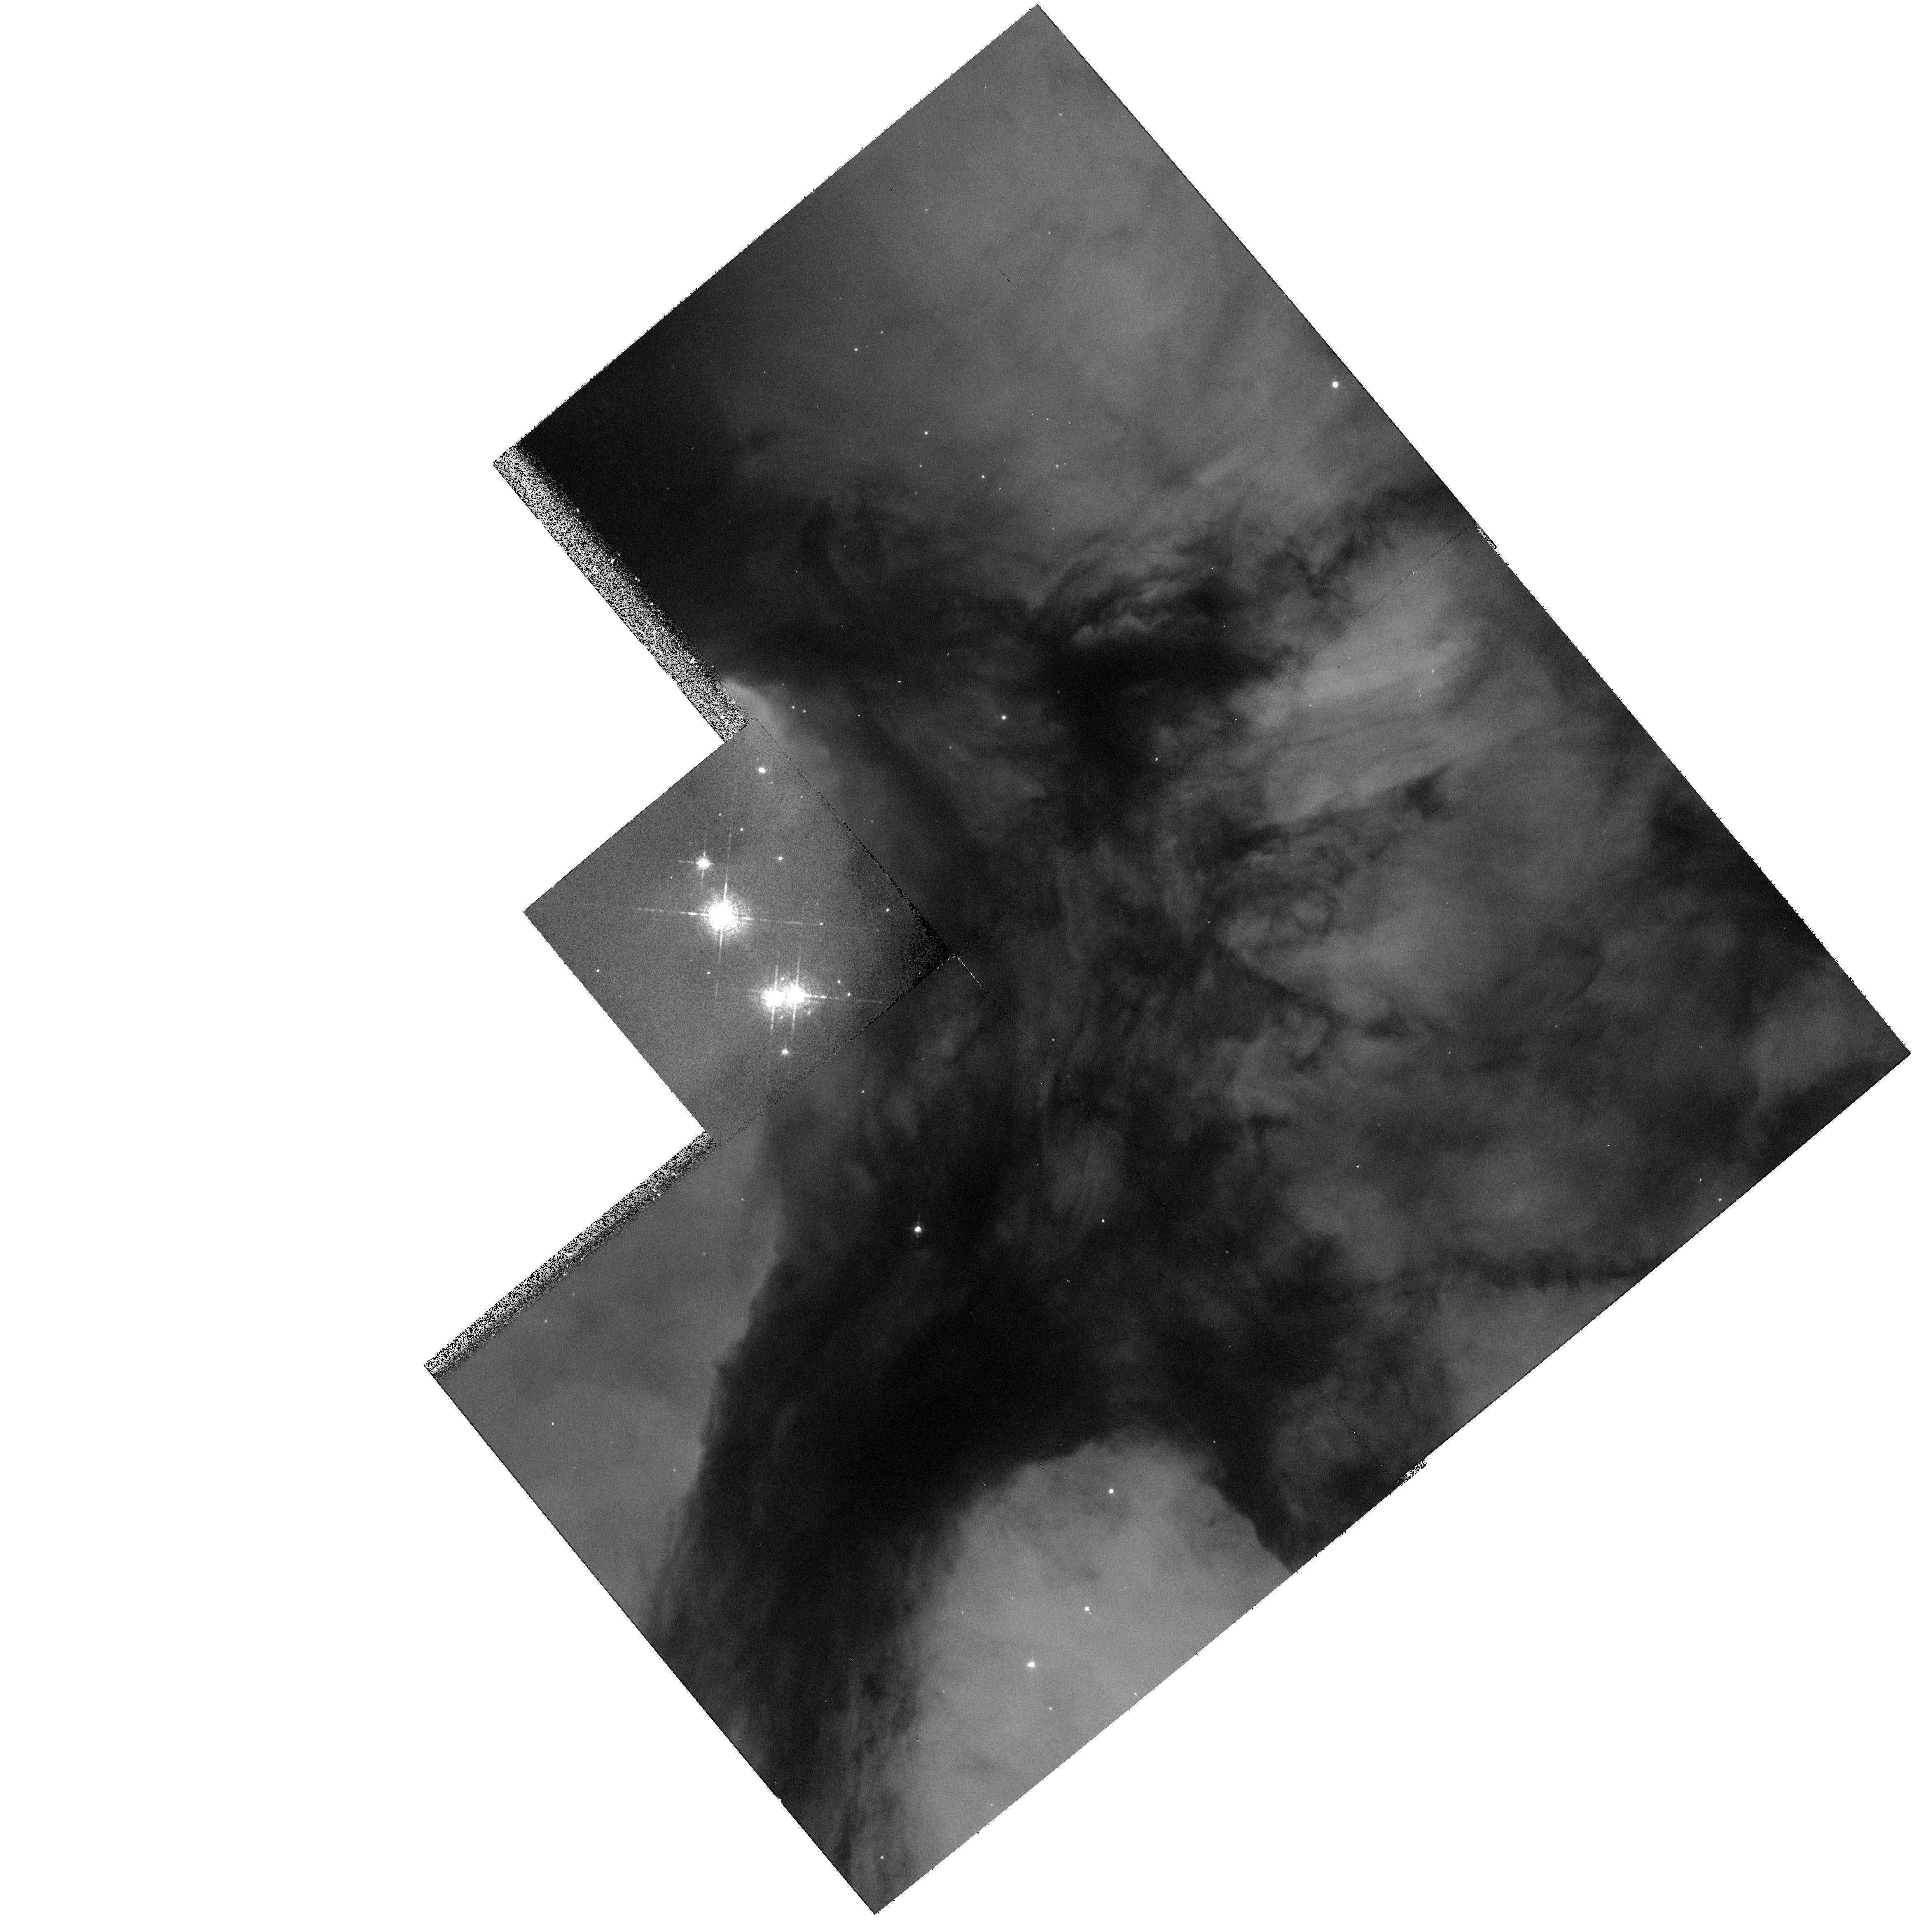
Target: HD164492A. Instrument: WFPC2/PC. Filter: F656N. Exposure: 7 min. Observation ID: hst_9104_10_wfpc2_pc_f656n_u6ds10

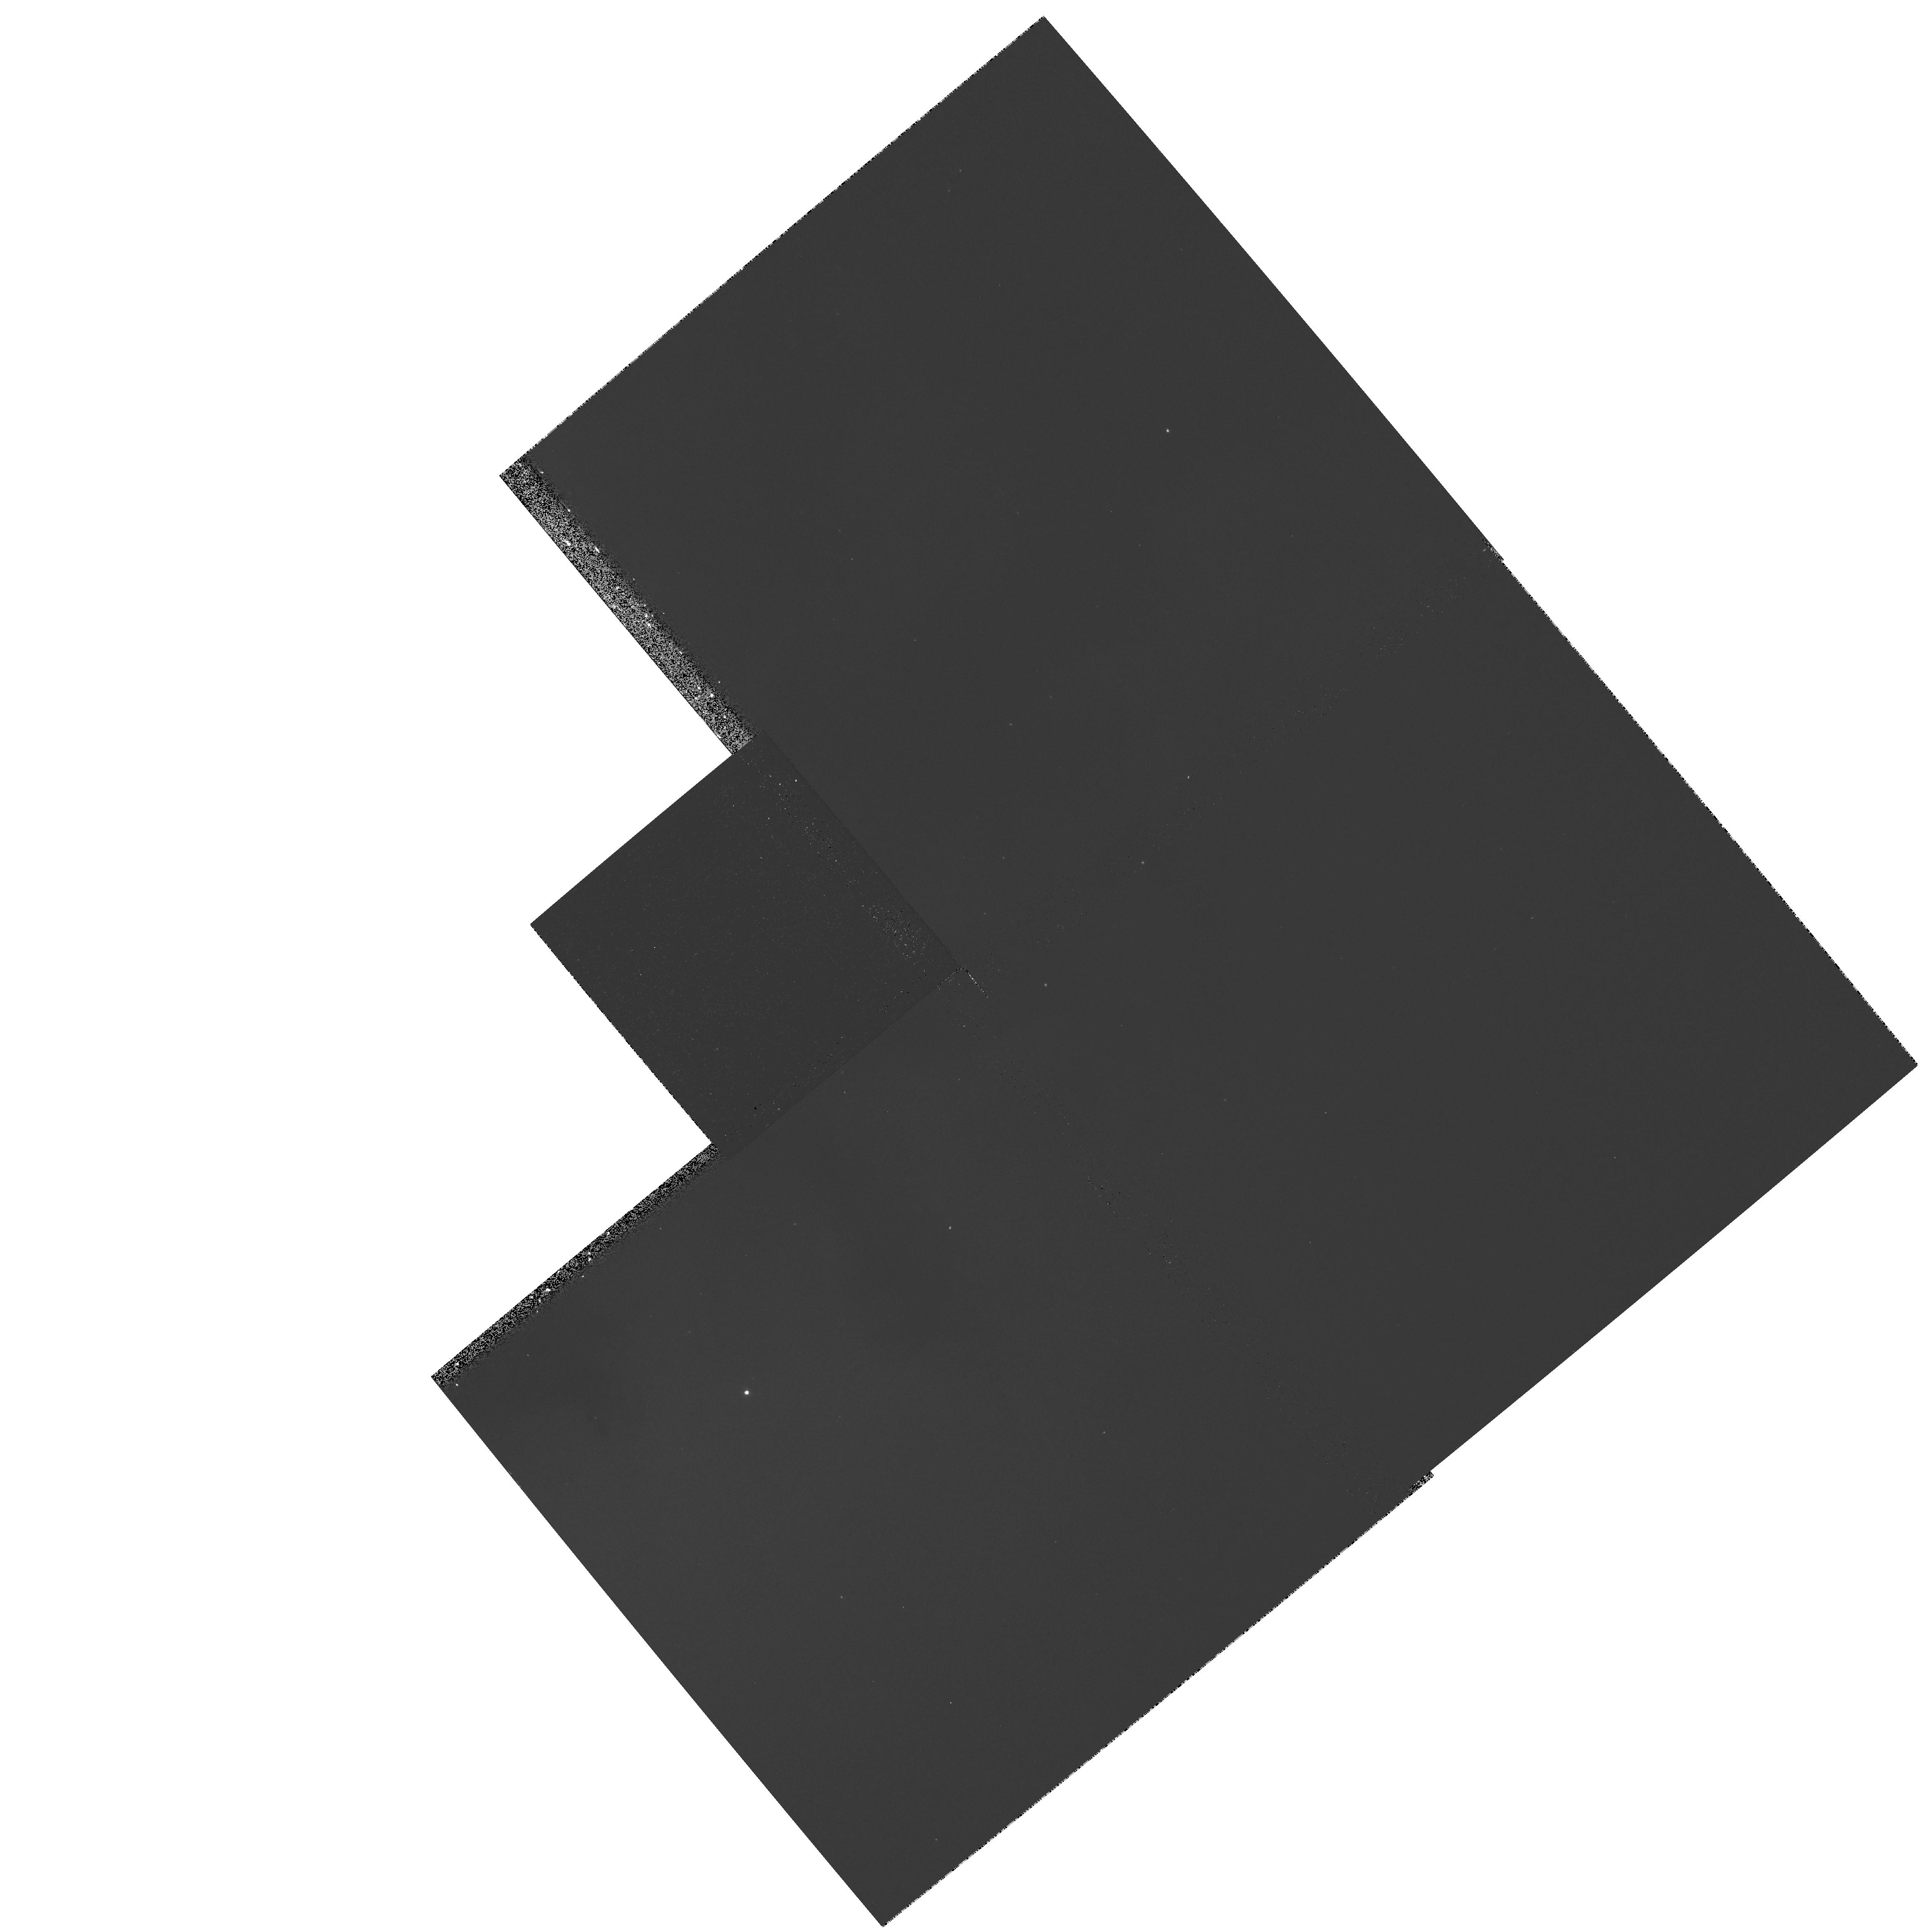
Target: M20-SW. Instrument: WFPC2/PC. Filter: F502N. Exposure: 9 min. Observation ID: hst_9104_13_wfpc2_pc_f502n_u6ds13

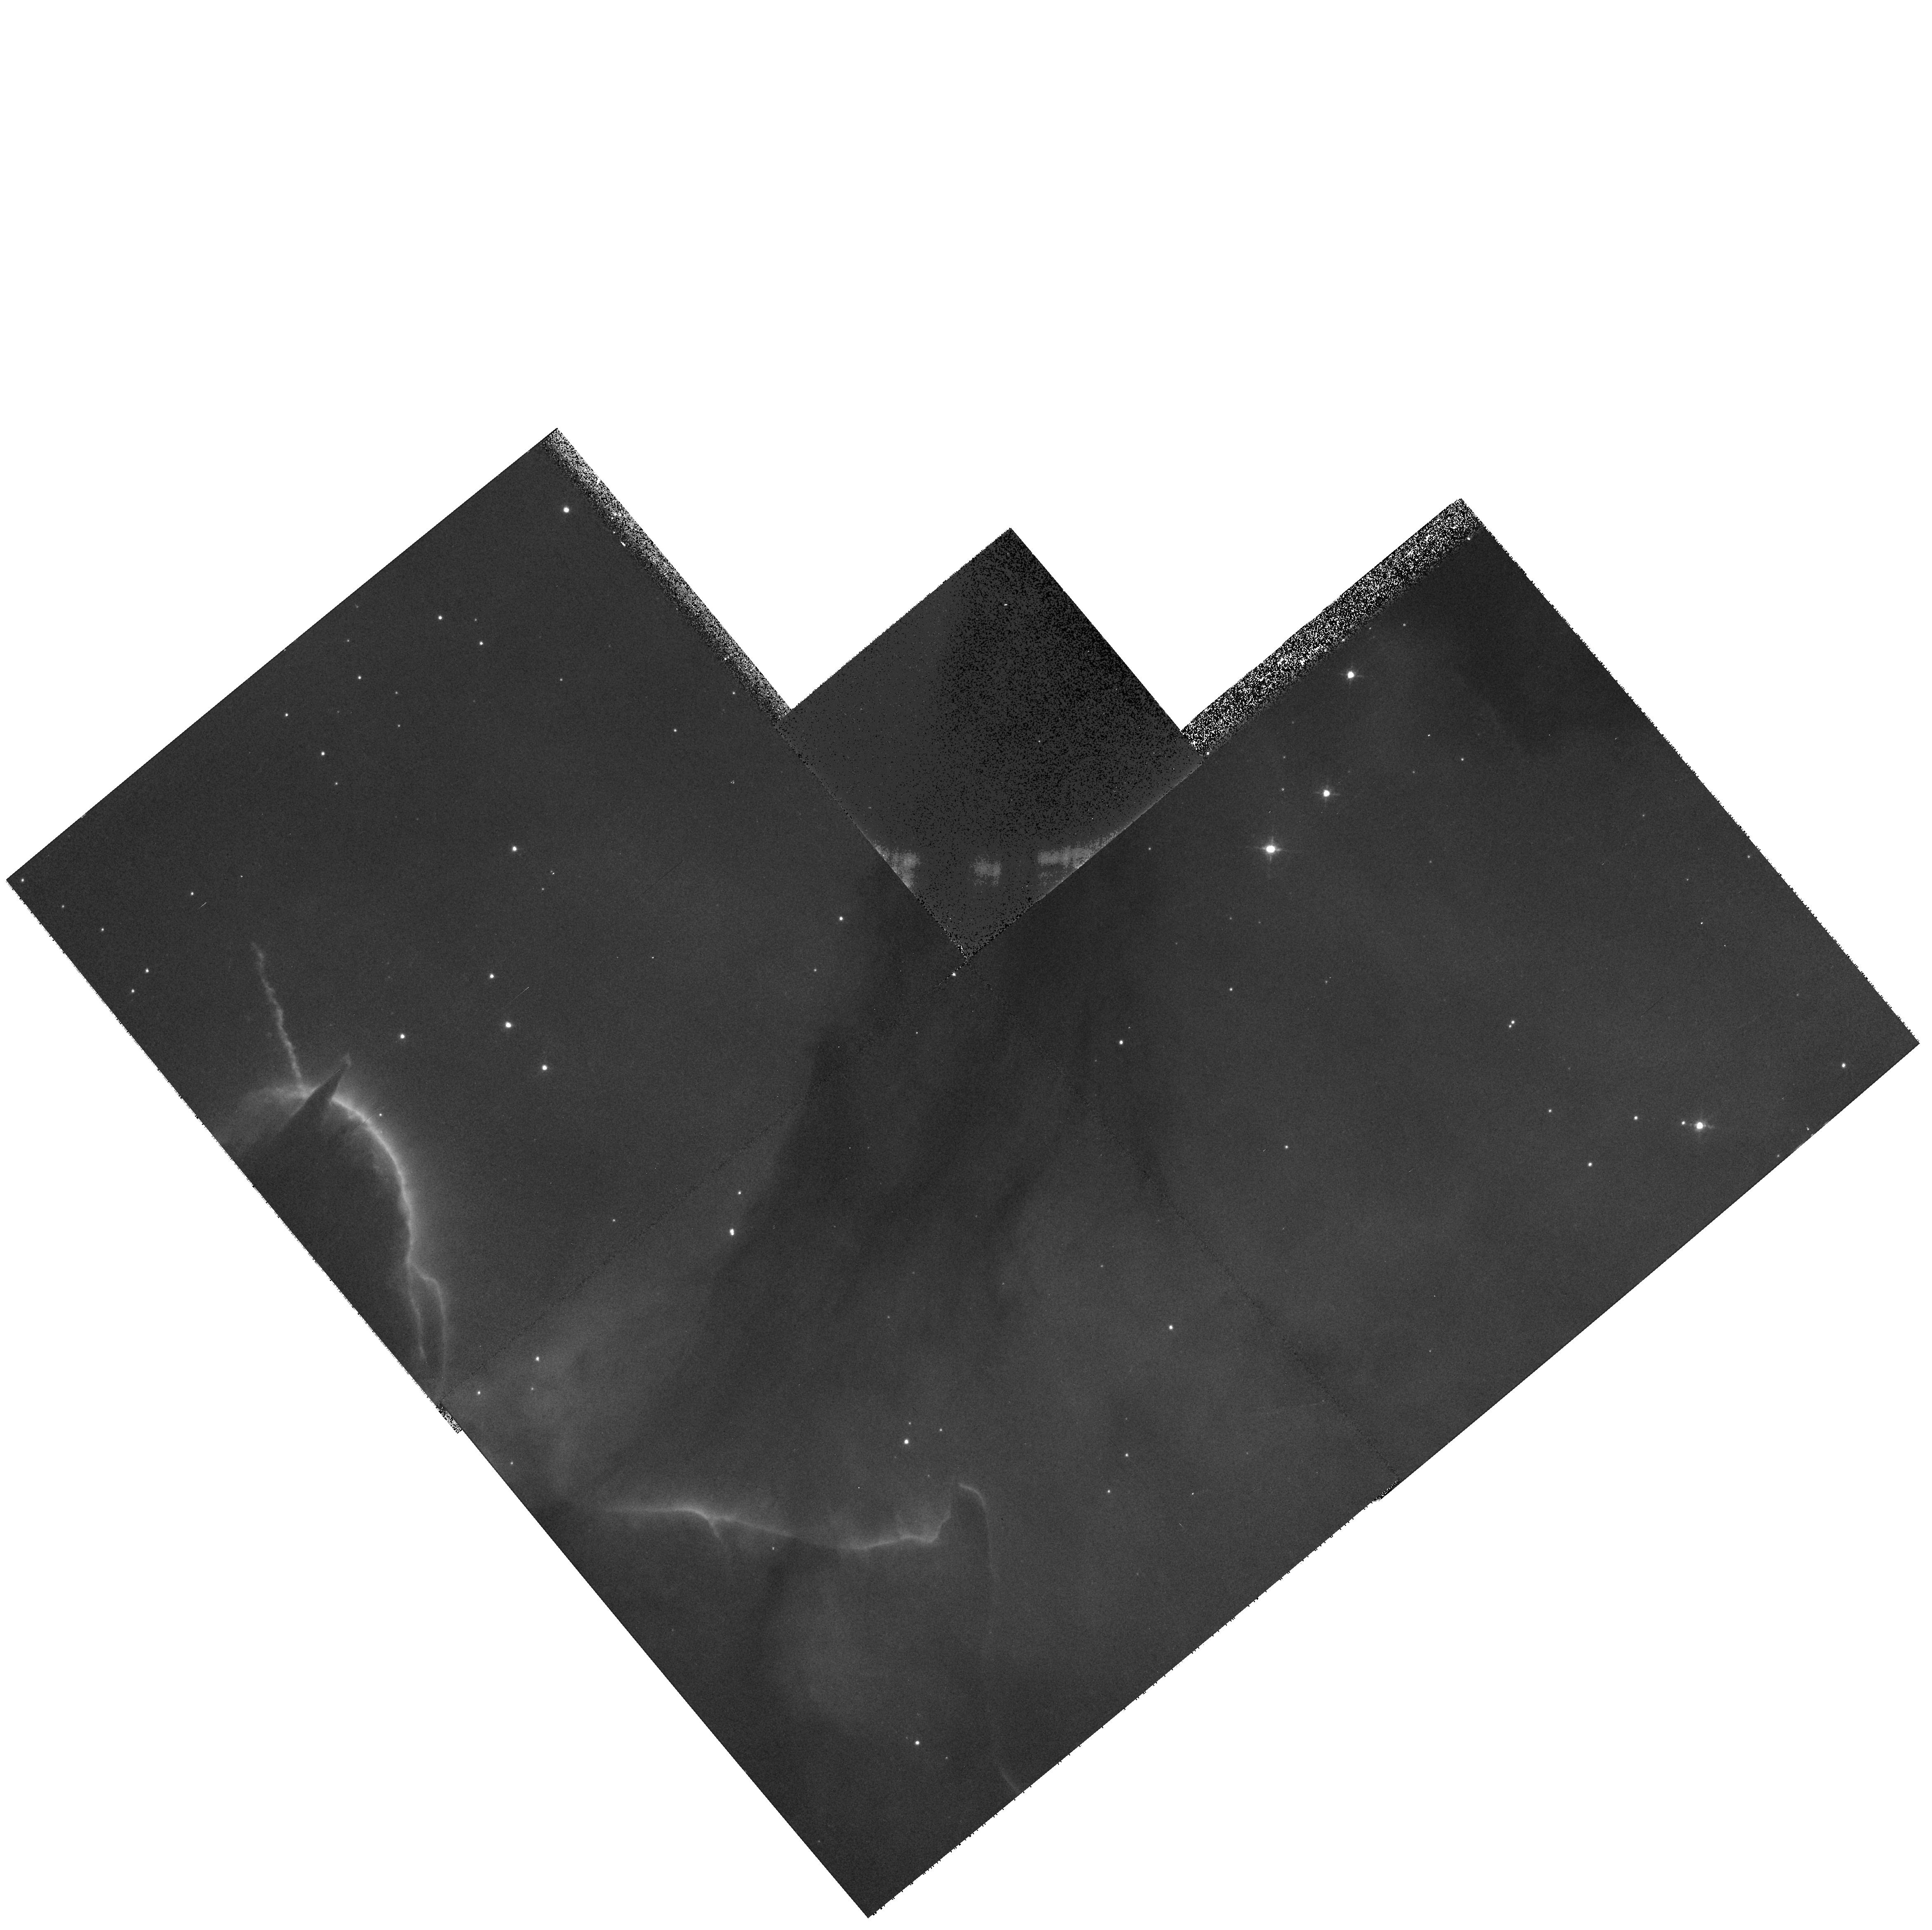
Target: M20-TC2-BRIDGE. Instrument: WFPC2/PC. Filter: F673N. Exposure: 10 min. Observation ID: hst_9104_11_wfpc2_pc_f673n_u6ds11

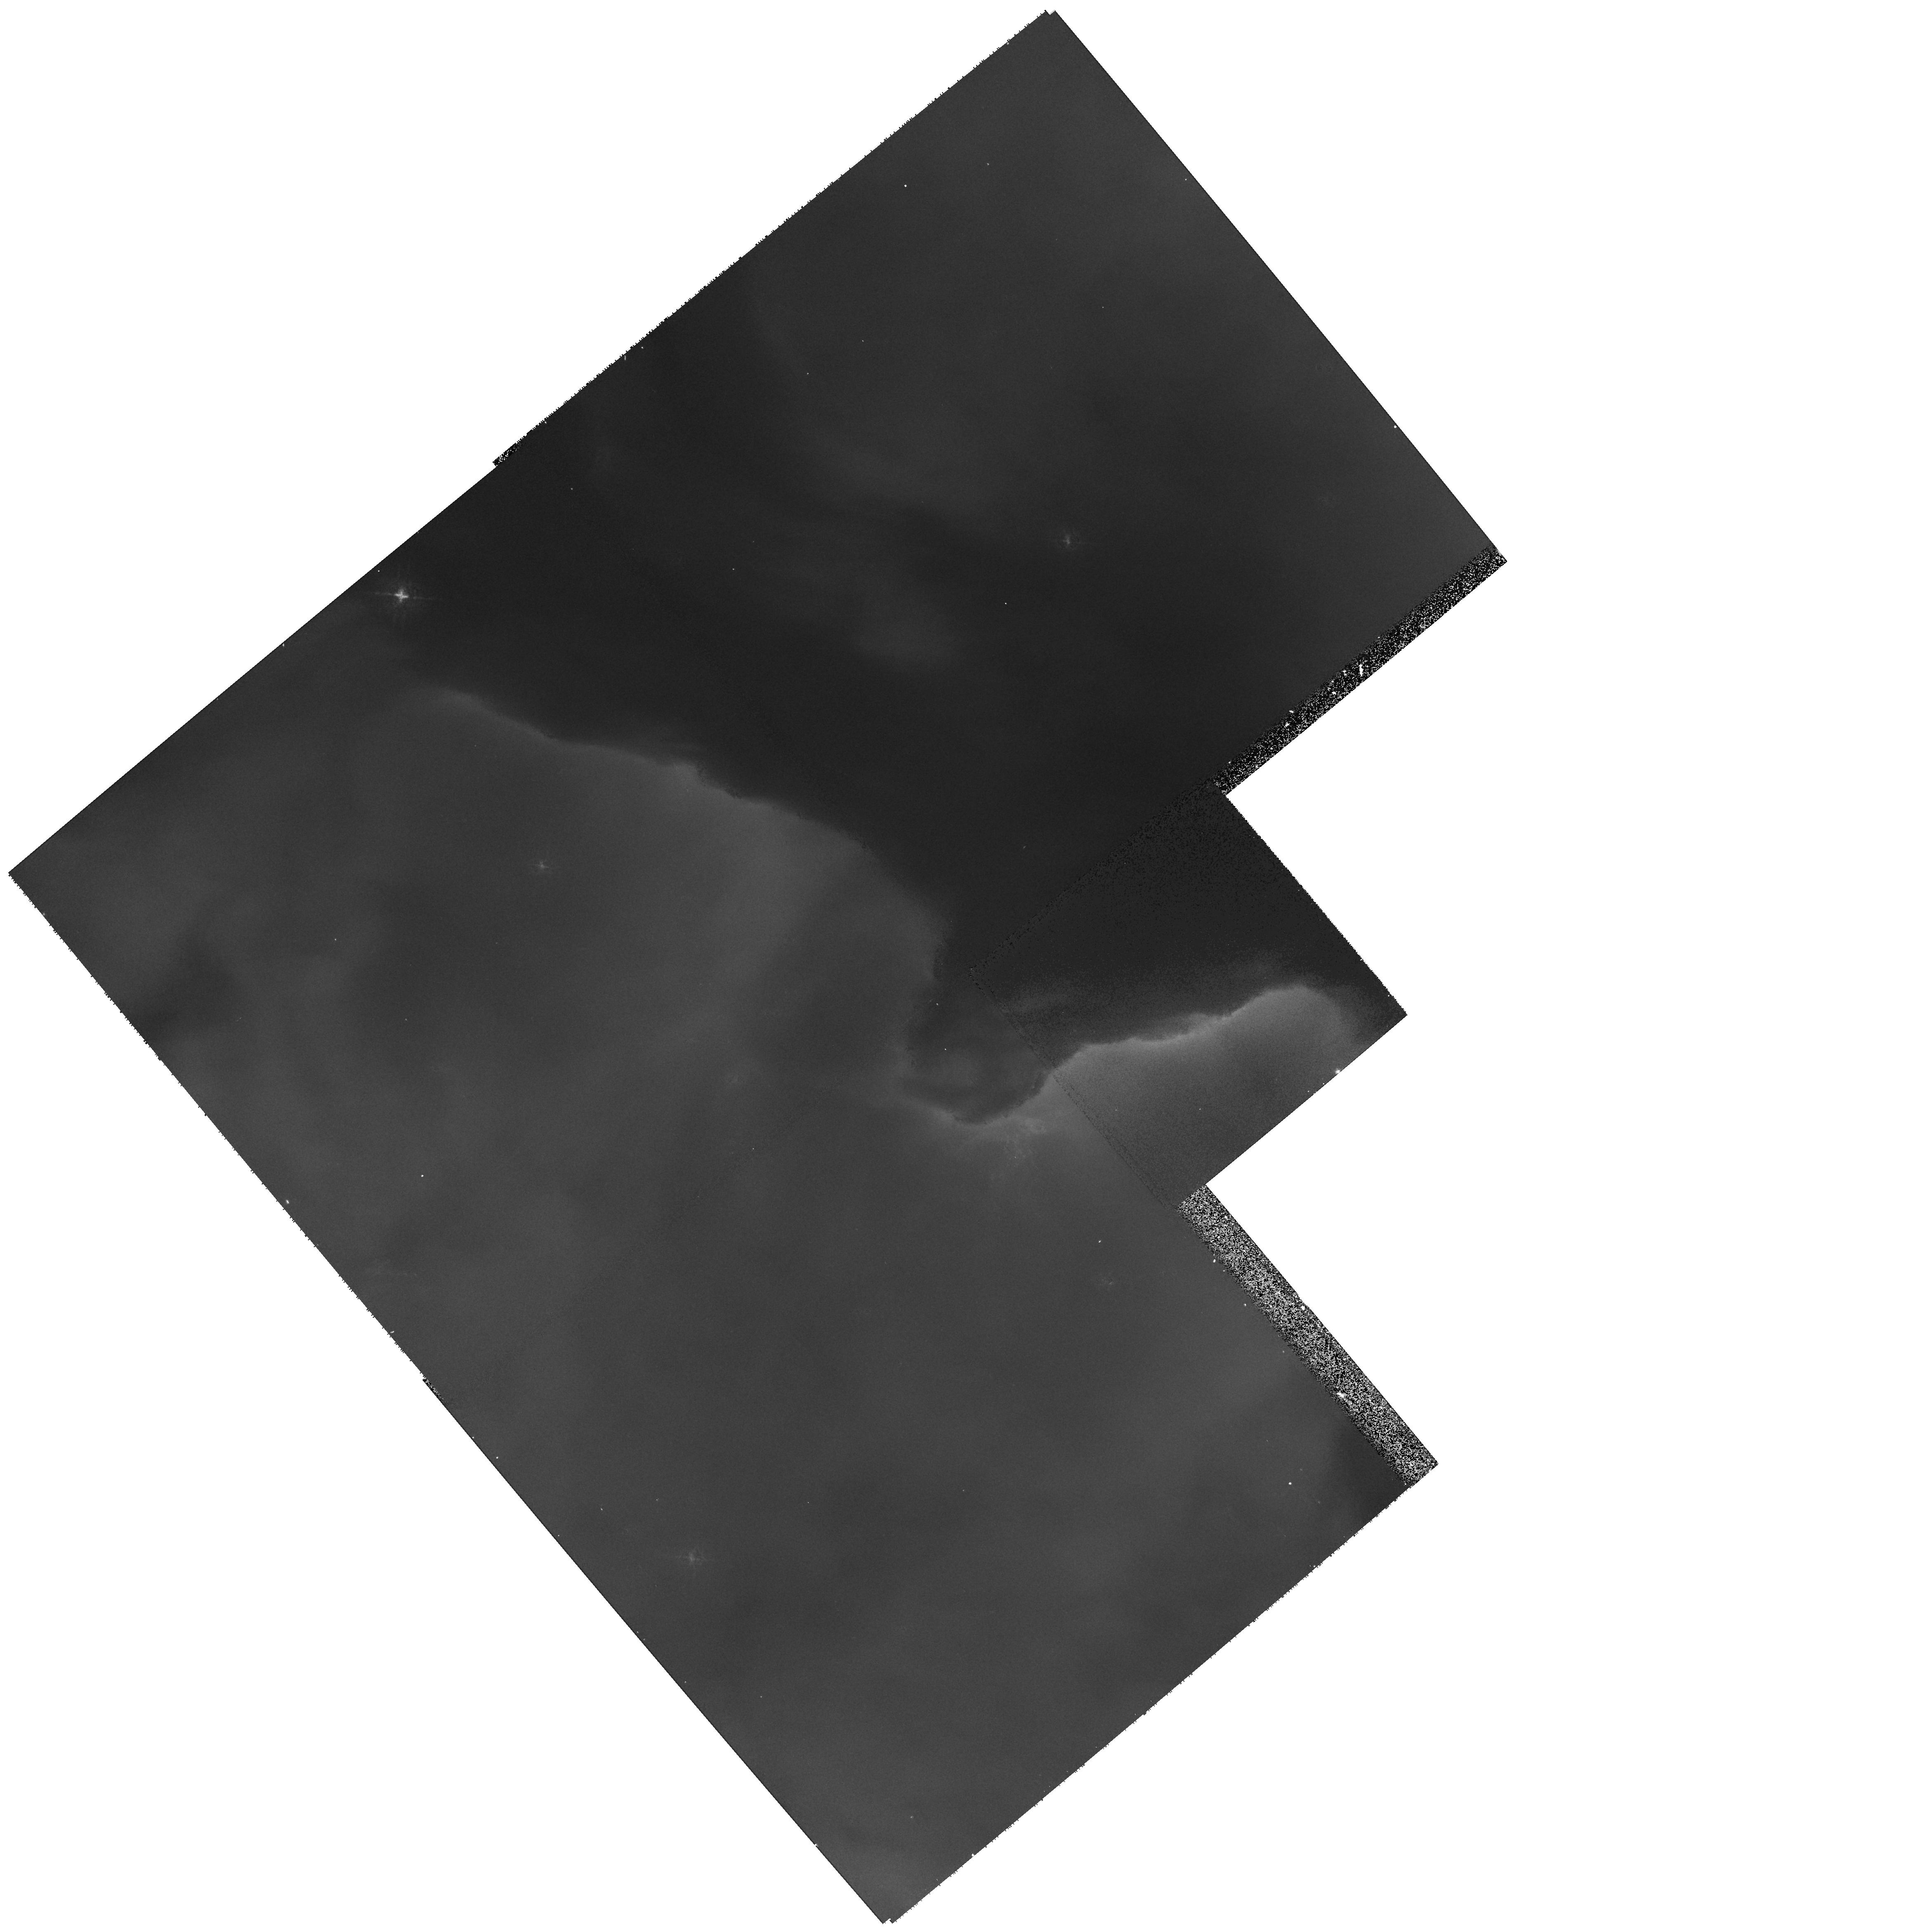
Target: M20-TC1. Instrument: WFPC2/PC. Filter: F656N. Exposure: 7 min. Observation ID: hst_9104_12_wfpc2_pc_f656n_u6ds12

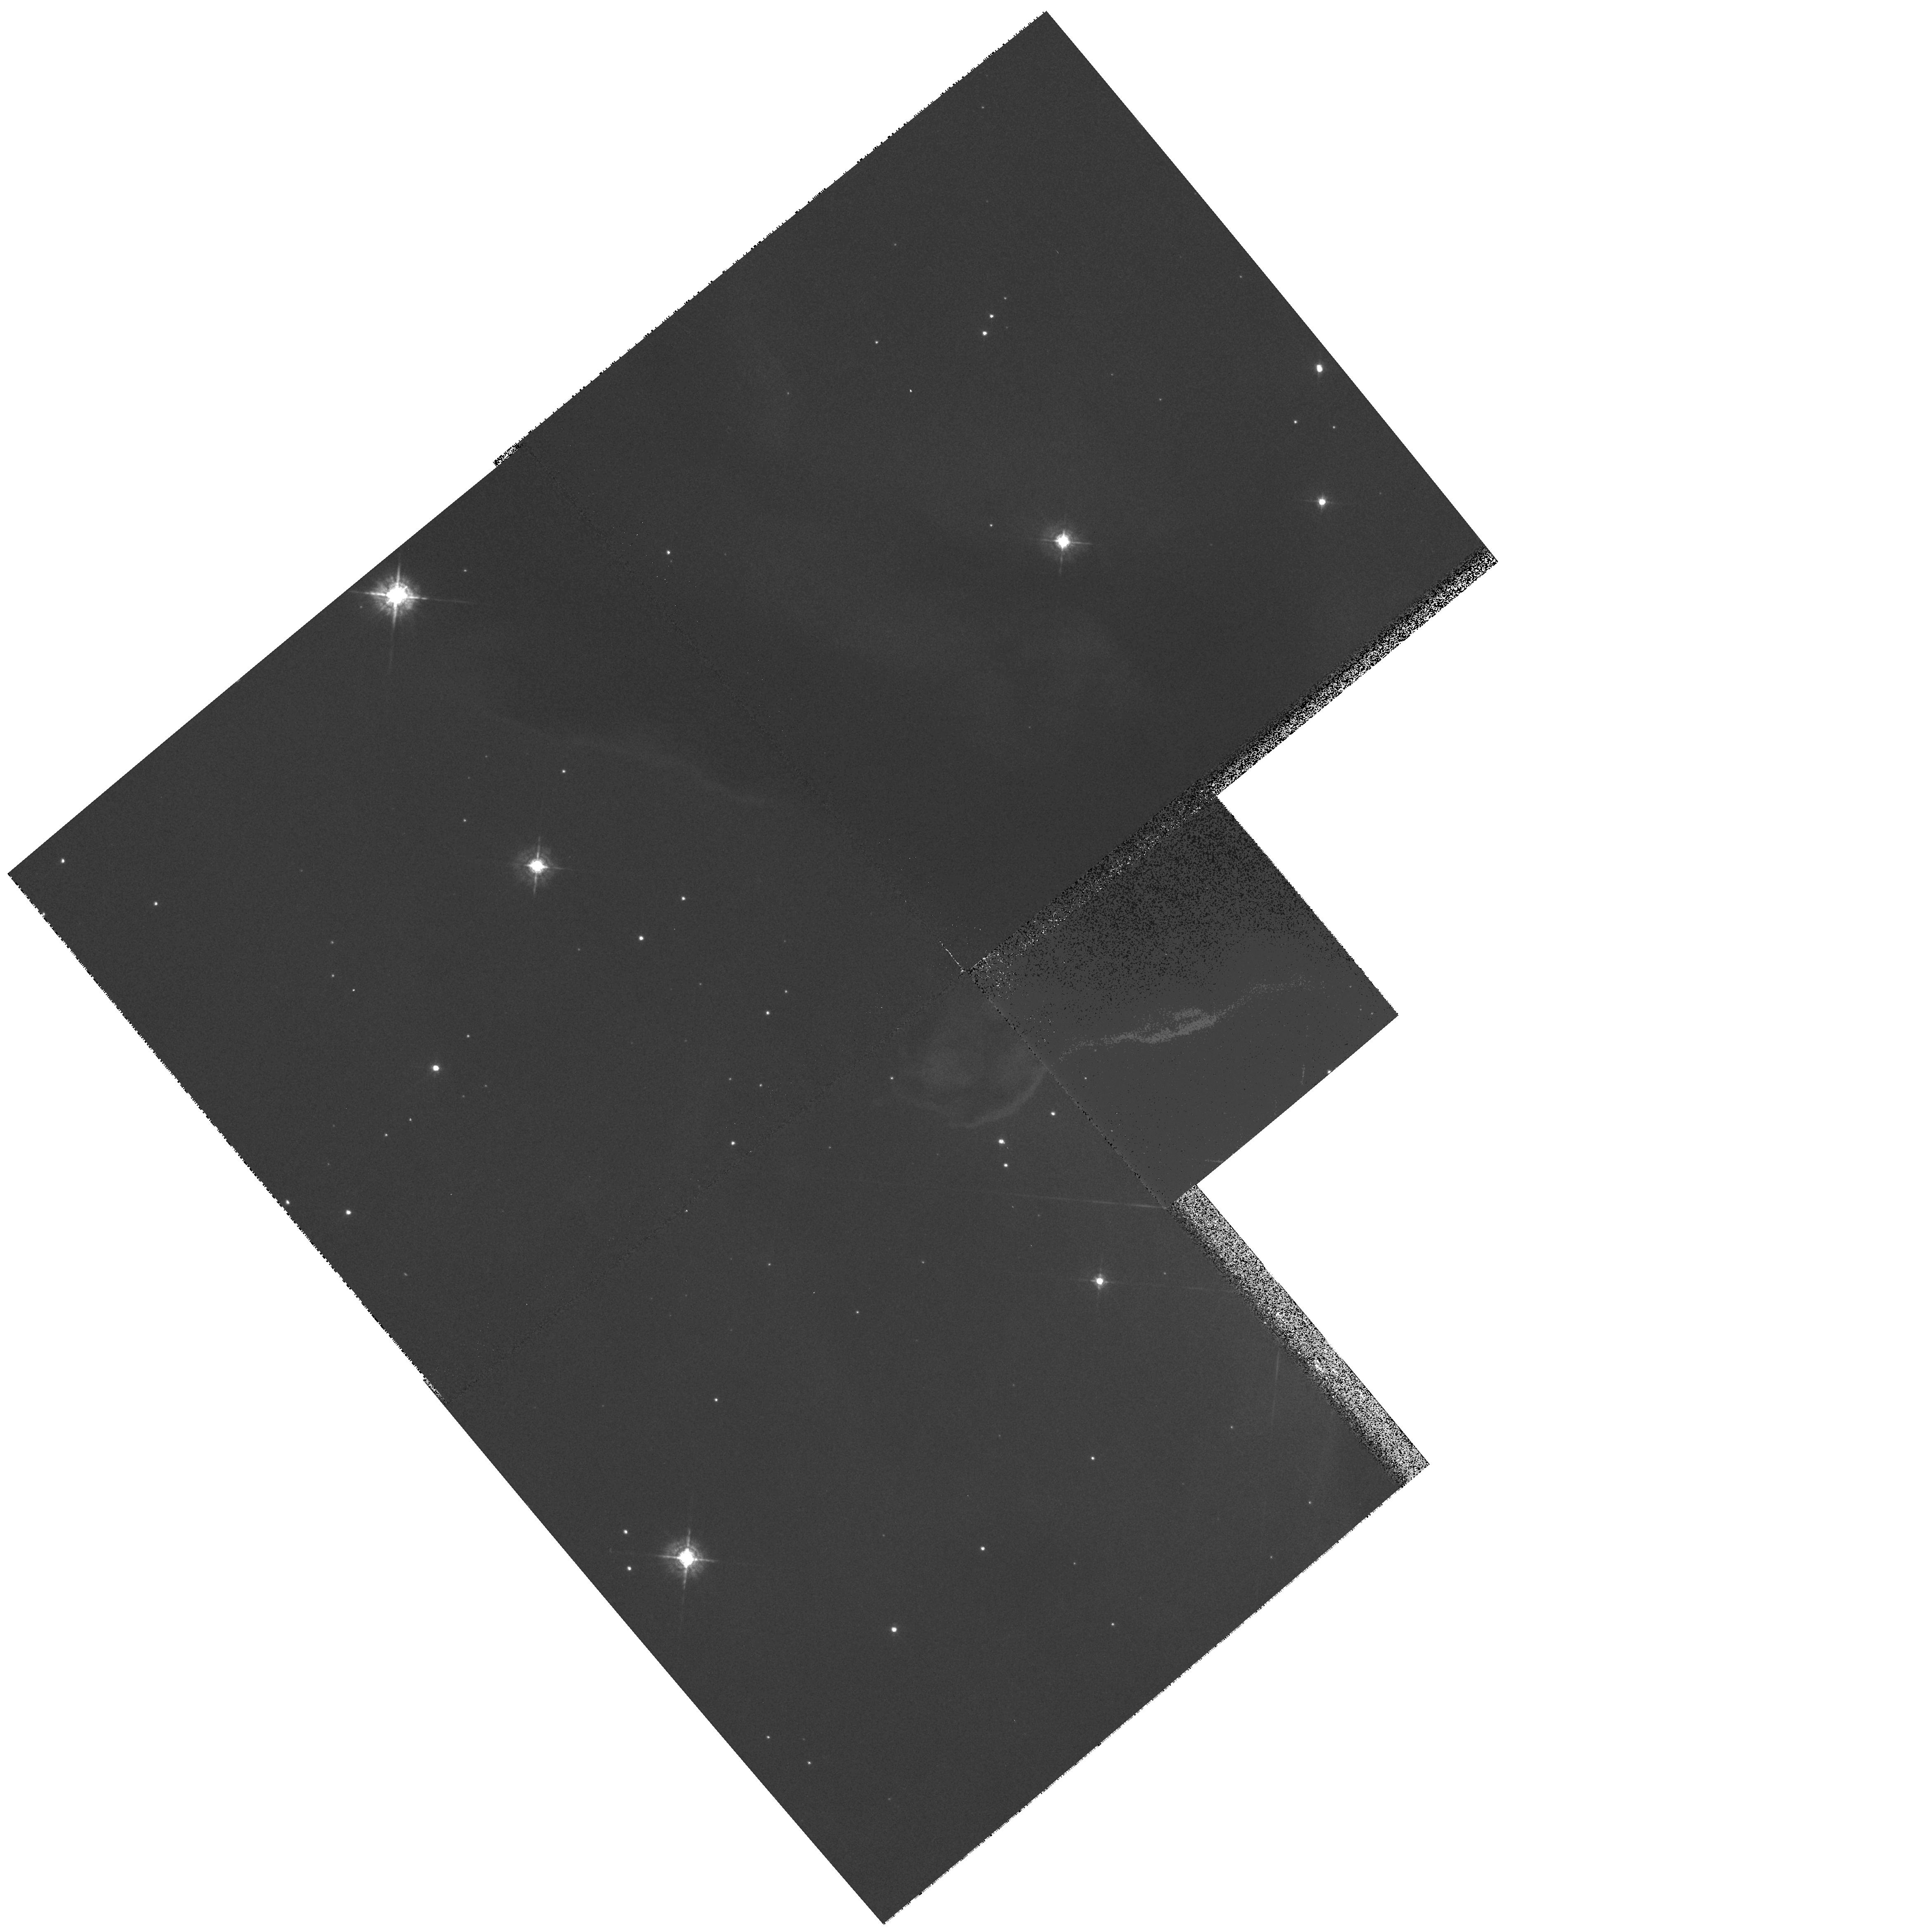
Target: M20-TC1. Instrument: WFPC2/PC. Filter: F547M. Exposure: 1 min. Observation ID: hst_9104_12_wfpc2_pc_f547m_u6ds12

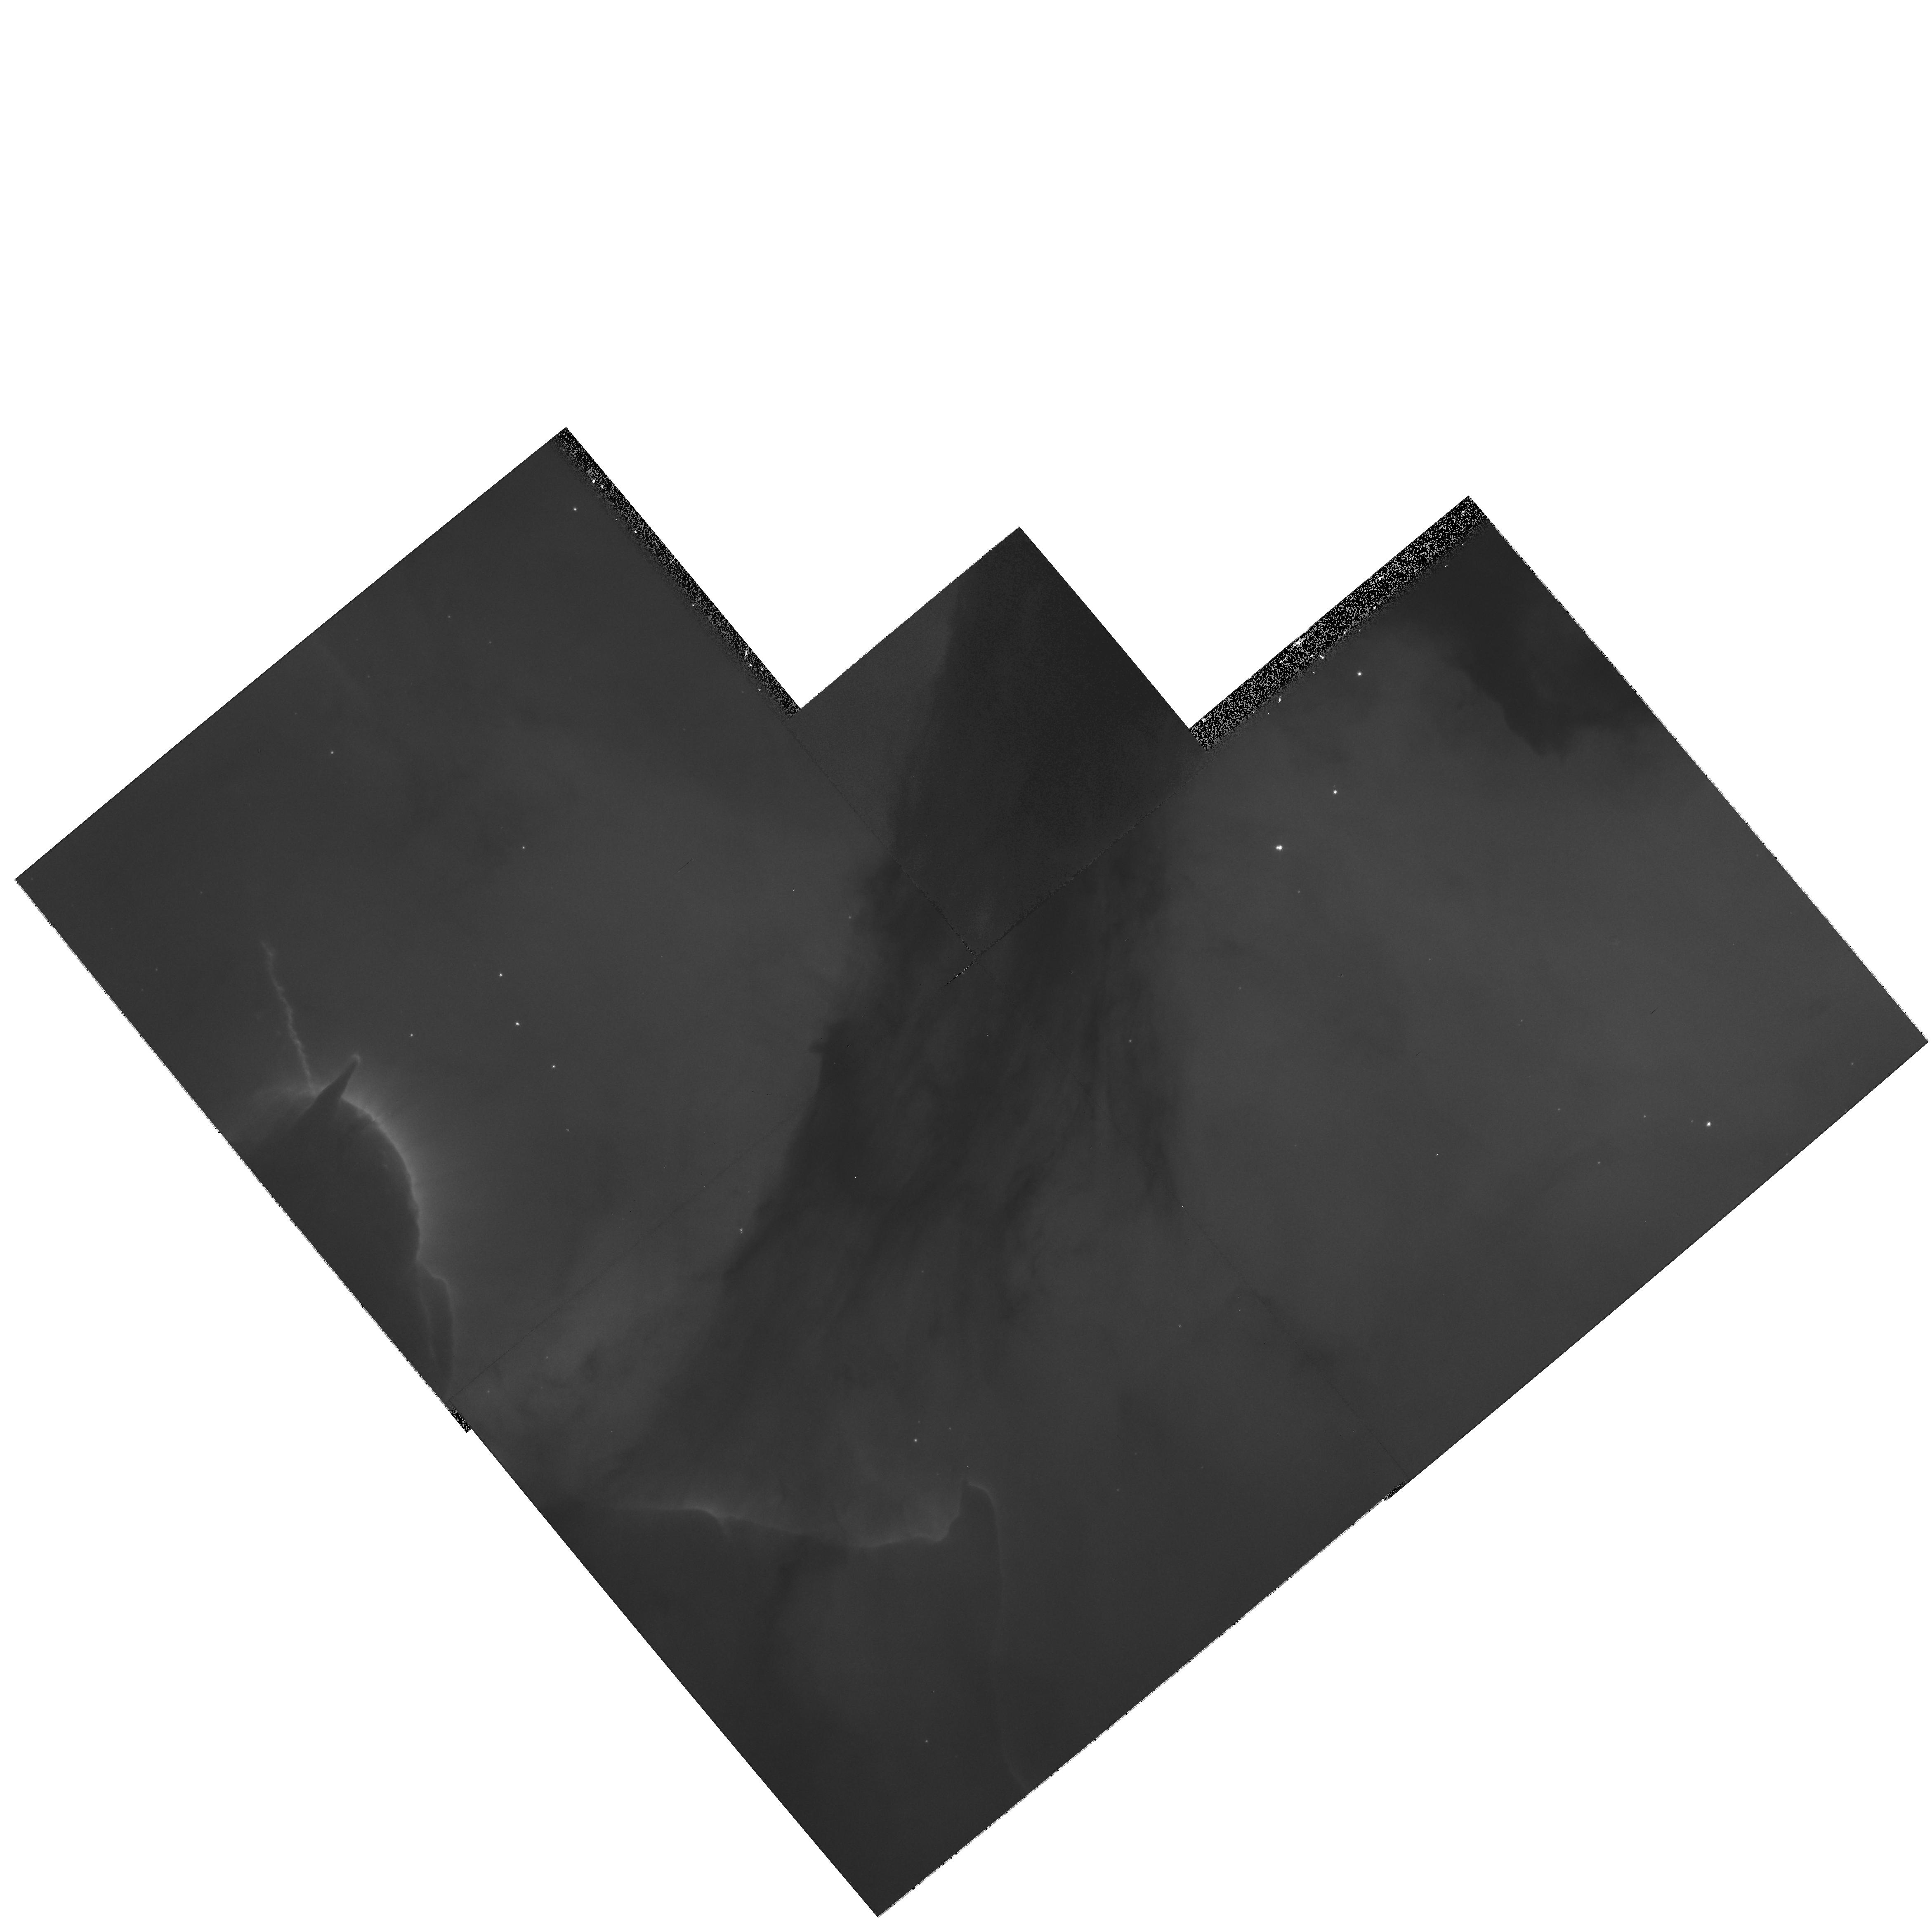
Target: M20-TC2-BRIDGE. Instrument: WFPC2/PC. Filter: F656N. Exposure: 7 min. Observation ID: hst_9104_11_wfpc2_pc_f656n_u6ds11

A WFPC2 Study of Proplyds and a Protostellar Condensation at the Center of M20 (PI: Yusef-Zadeh, Farhad)

The Trifid nebula (M20) is a well-known prominent optical HII region trisected by bands of obscuring dust lanes and excited by an O7.5 star HD 164492A. Our recent study of near-IR ground-based observations of this region at J, H, K and L show all seven components of HD 164492 (A to G) identified optically. Our sub-arcsecond radio continuum VLA and ground- based observations of M20 also show free-free emission from three stellar sources (B, C and D) and a bright rim outlining a protostellar condensation (TC1) lying close to the O7V star (HD 164492A) at the center of the nebula. Based on a number of strong arguments, these stars have disks associated with them and their envelopes are photoionized externally by the UV radiation from the hot central star, HD 164492A. The proposed WFPC2 observations are intended to search for neutral protoplanetary disks ``proplyds'', to study the optically bright rim of ionized gas associated with TC1 for signs of star formation, and to make a detailed subarcsecond determination of extinction toward the dust lanes of M20 using HAlpha and 6cm data.